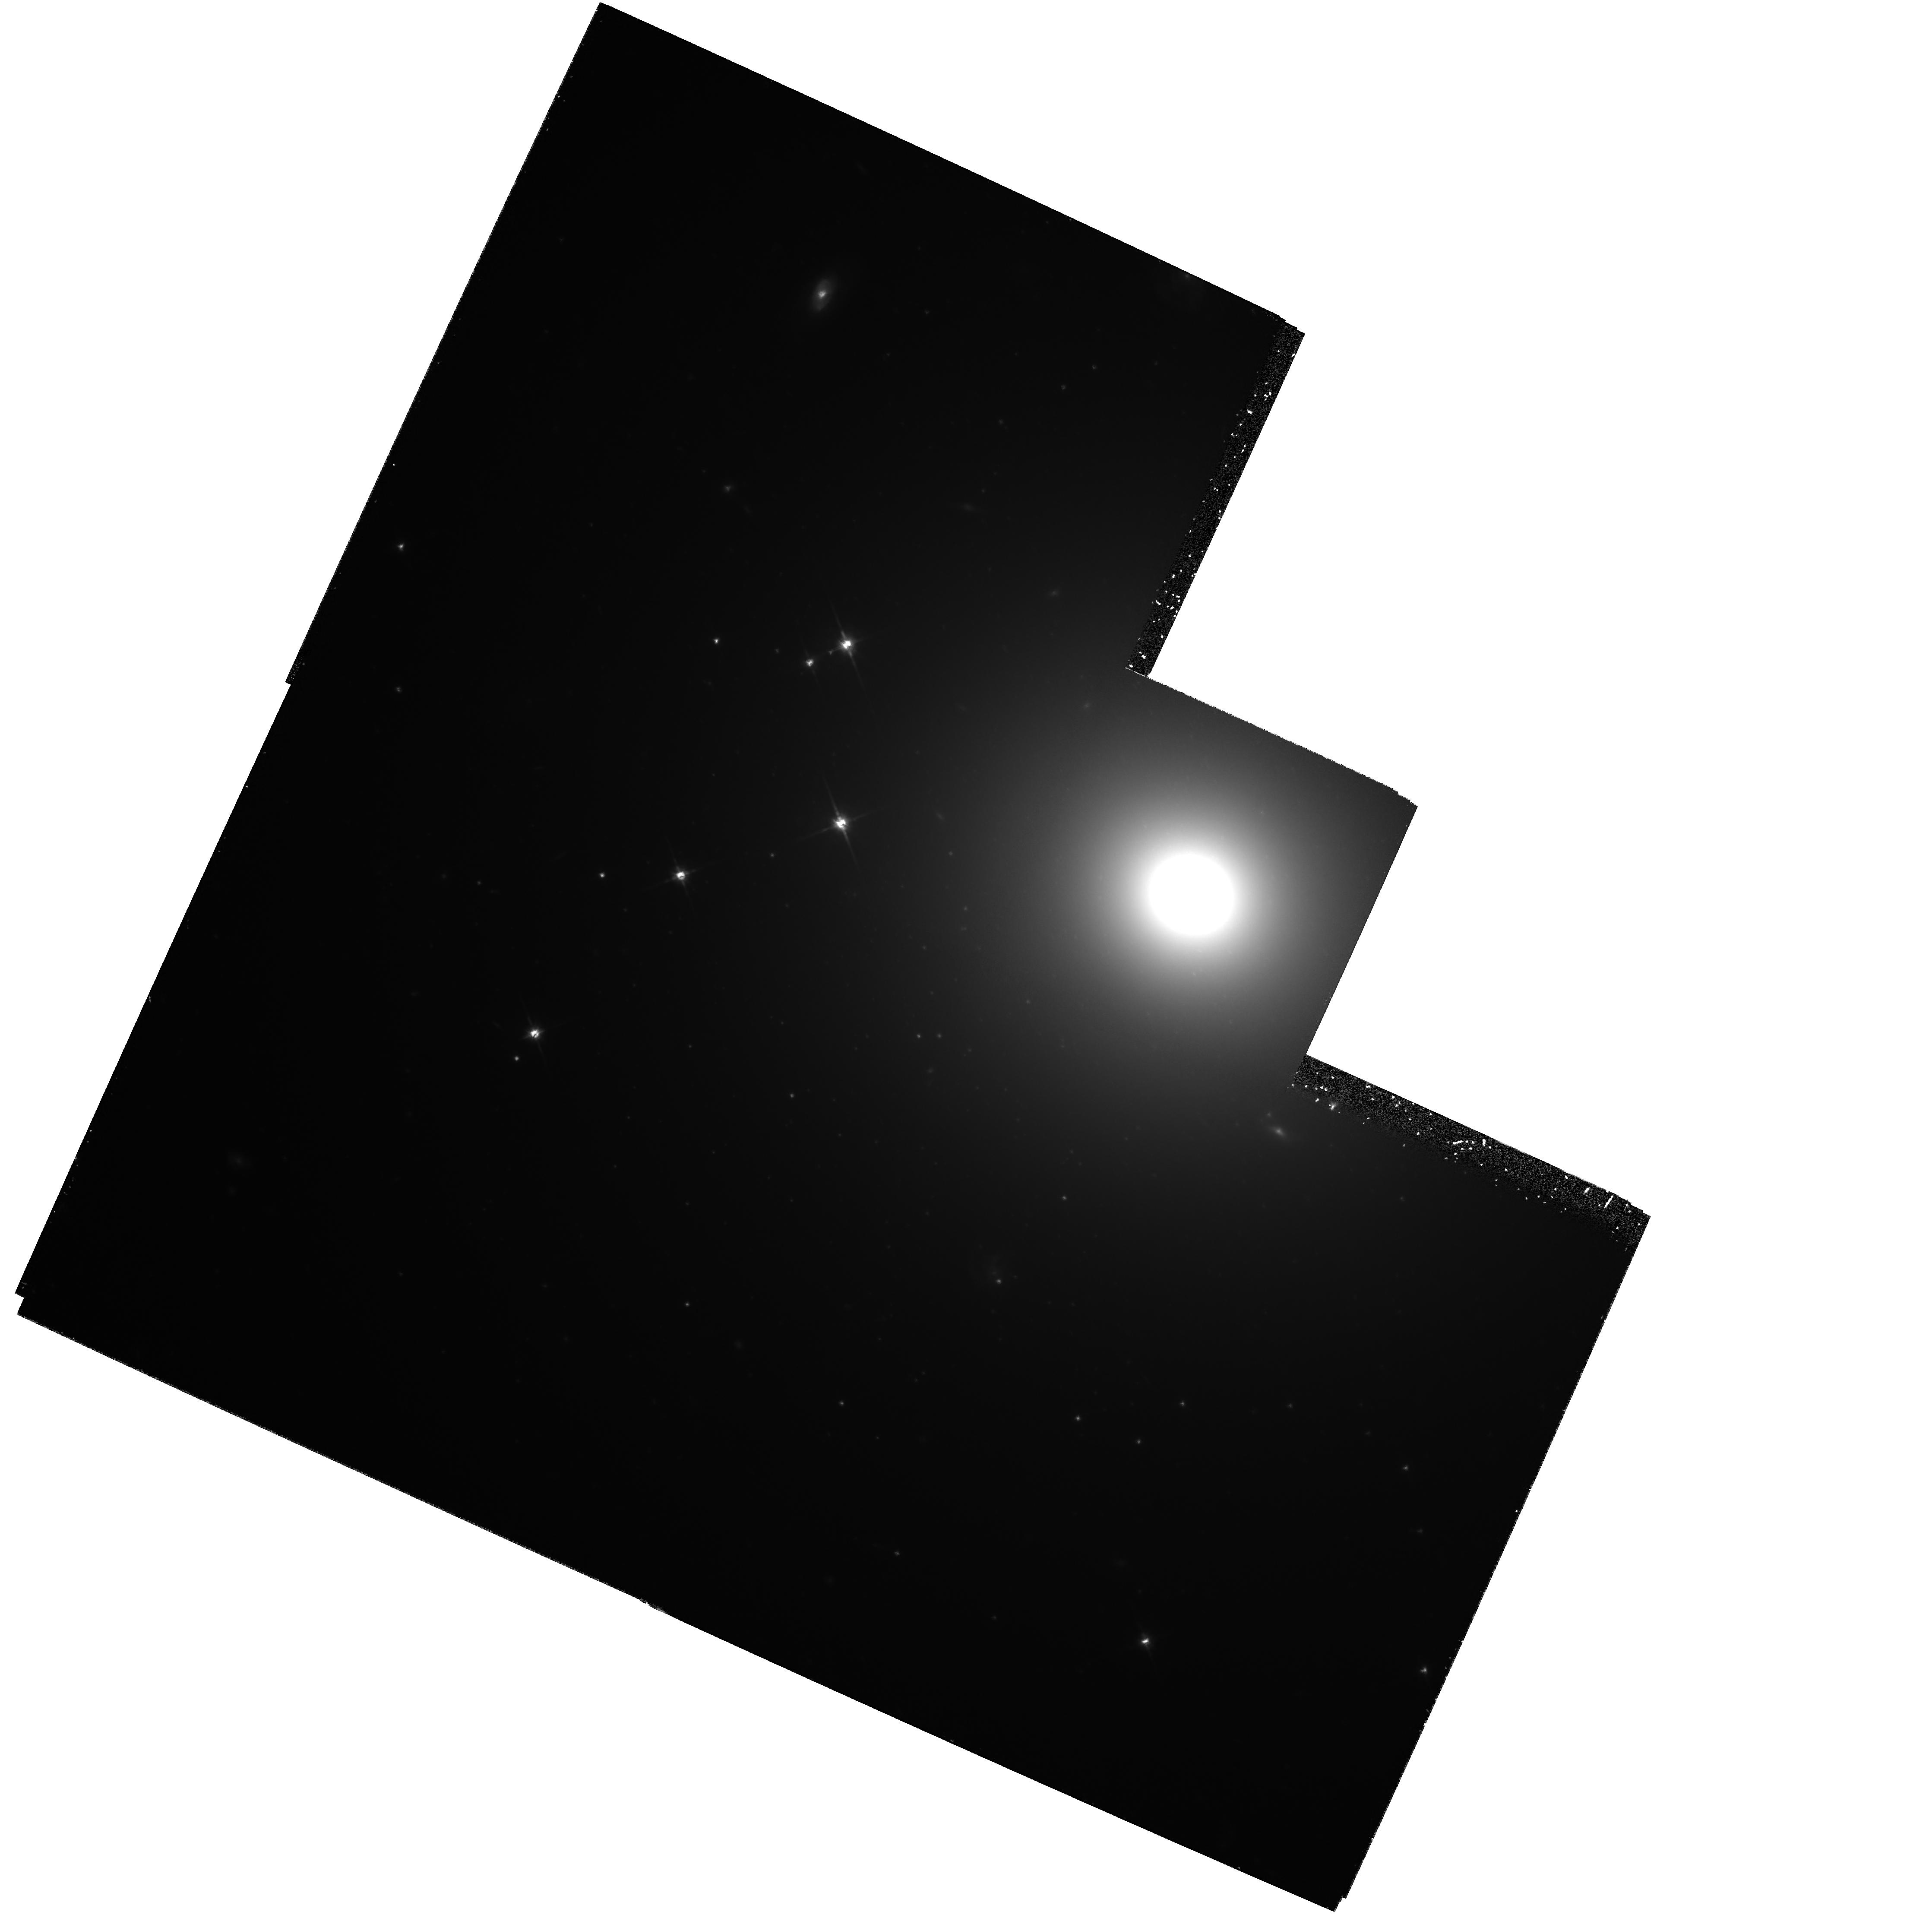
Target: ABELL3565-M1. Instrument: WFPC2/PC. Filter: F814W. Exposure: 3.2 h. Observation ID: hst_5910_03_wfpc2_pc_f814w_u2ve03

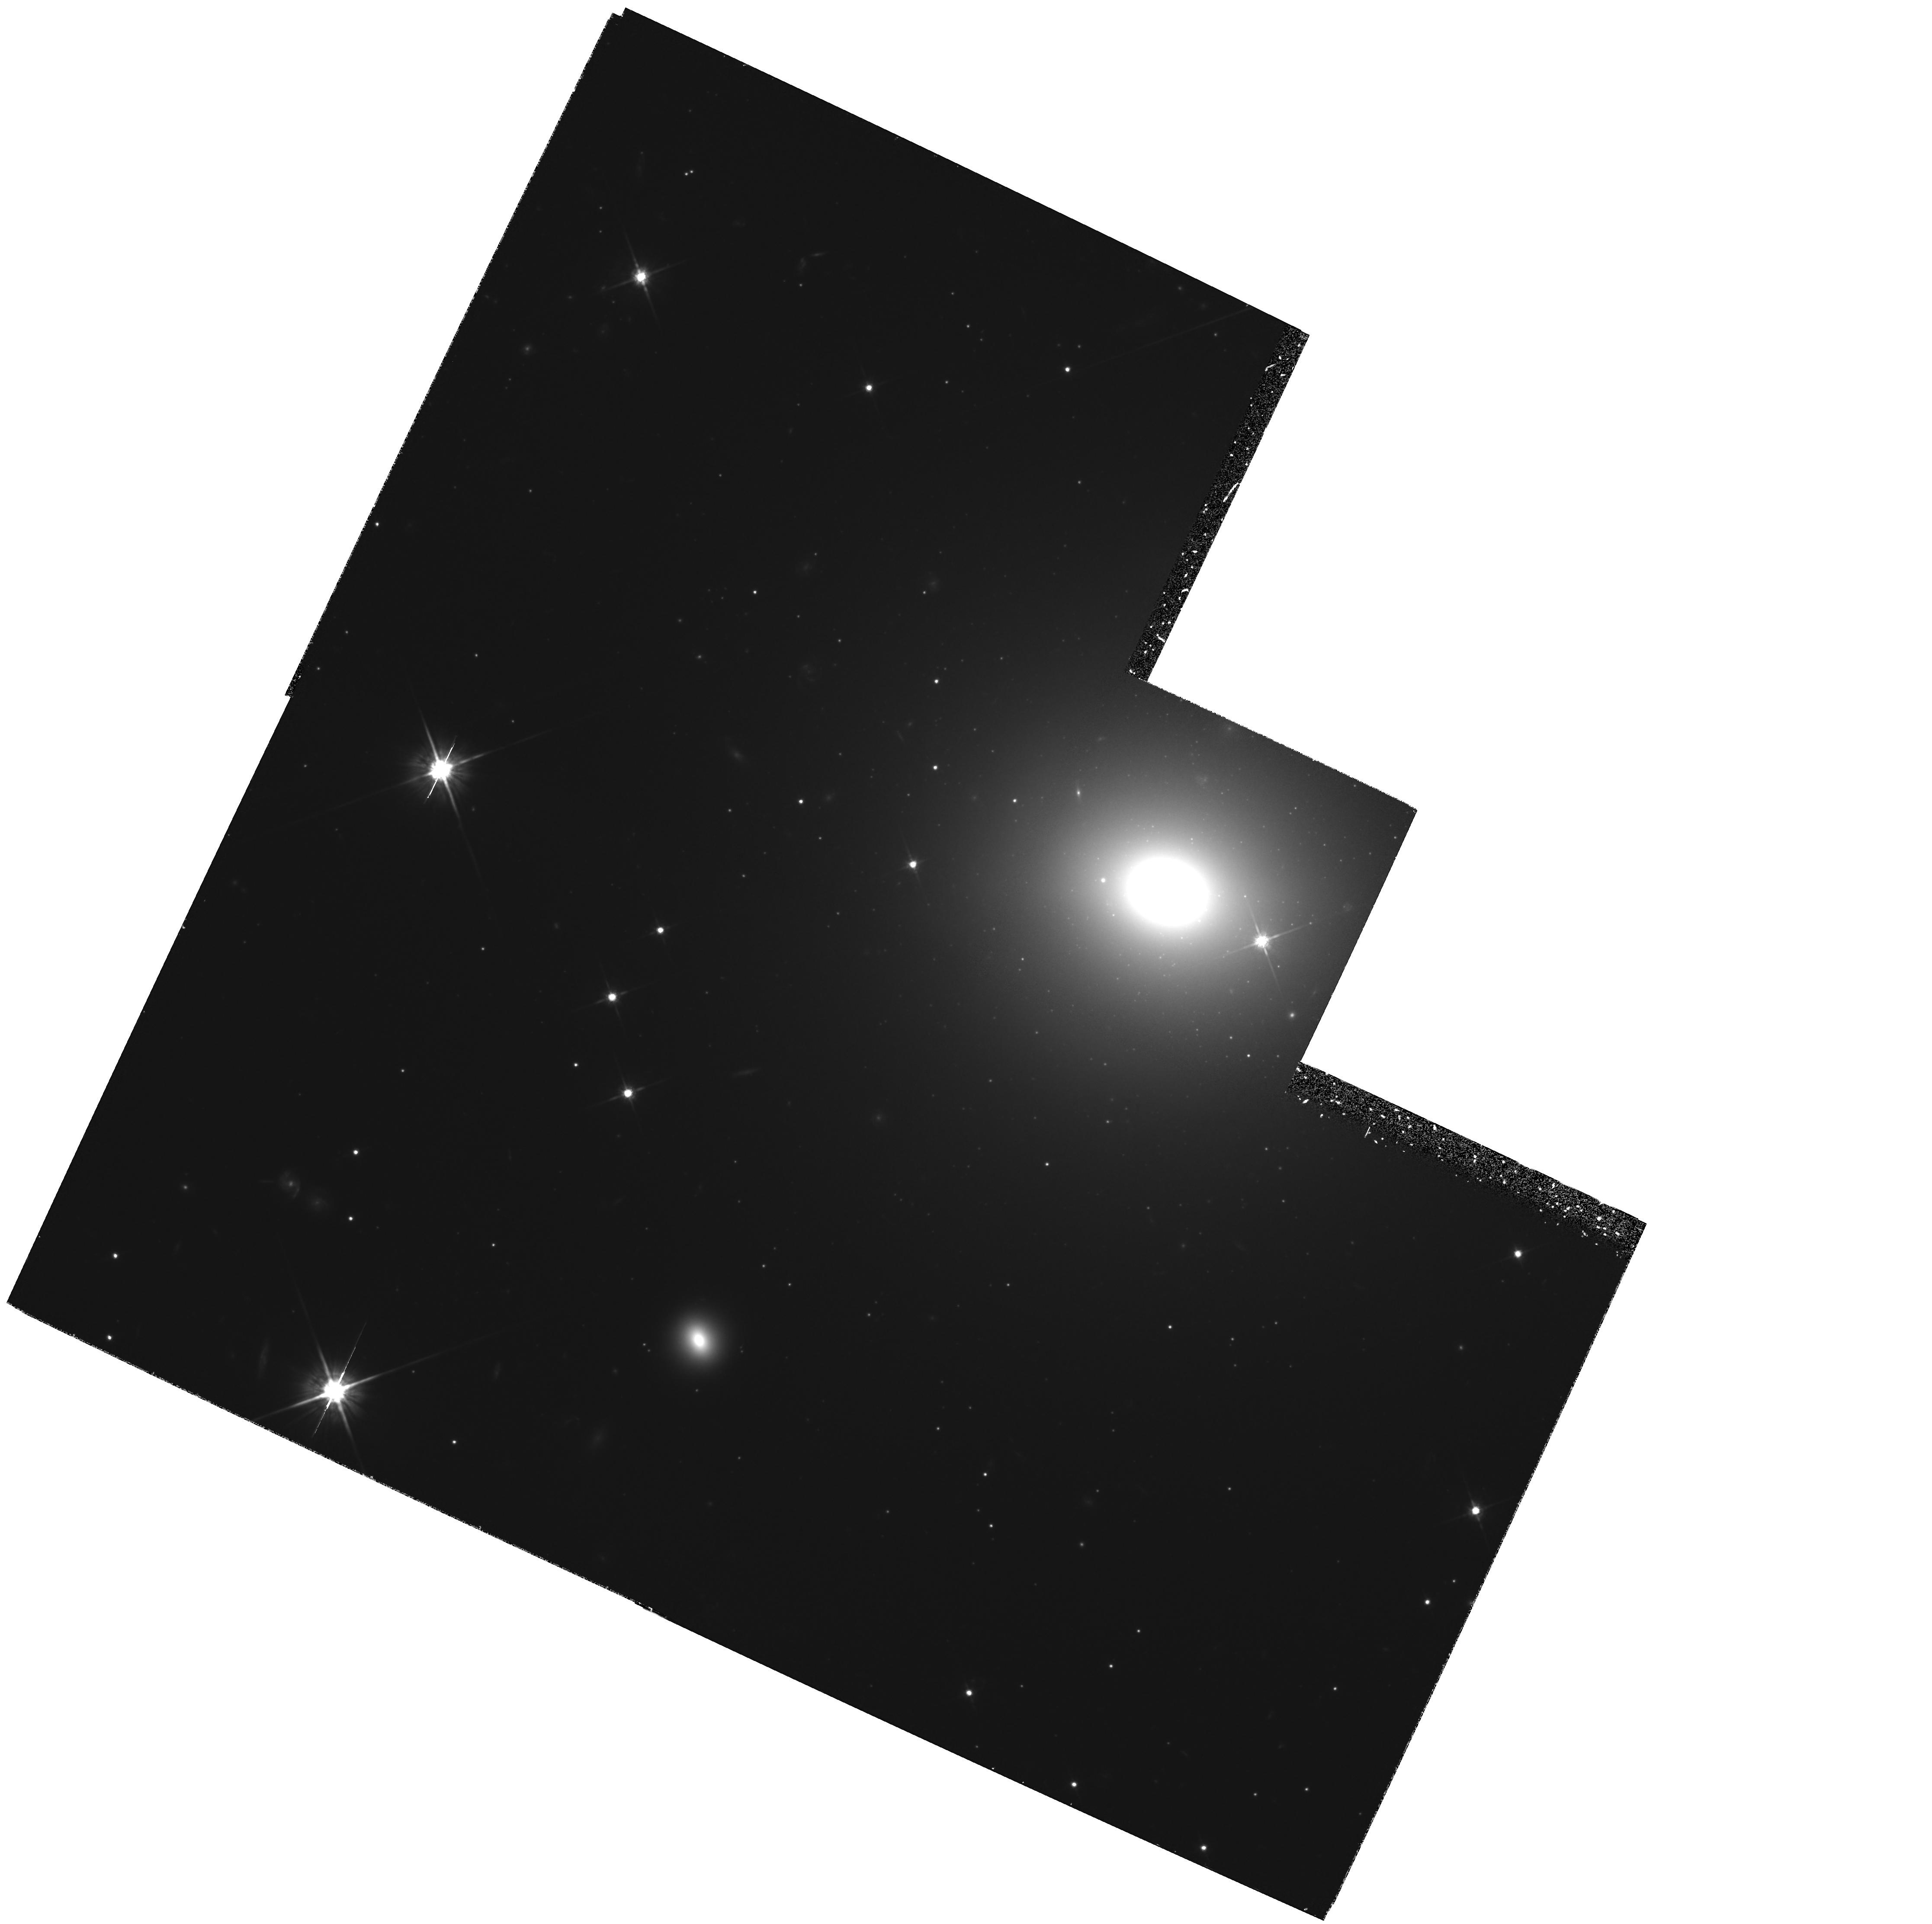
Target: ABELL3560-M1. Instrument: WFPC2/PC. Filter: F814W. Exposure: 2.6 h. Observation ID: hst_5910_02_wfpc2_pc_f814w_u2ve02

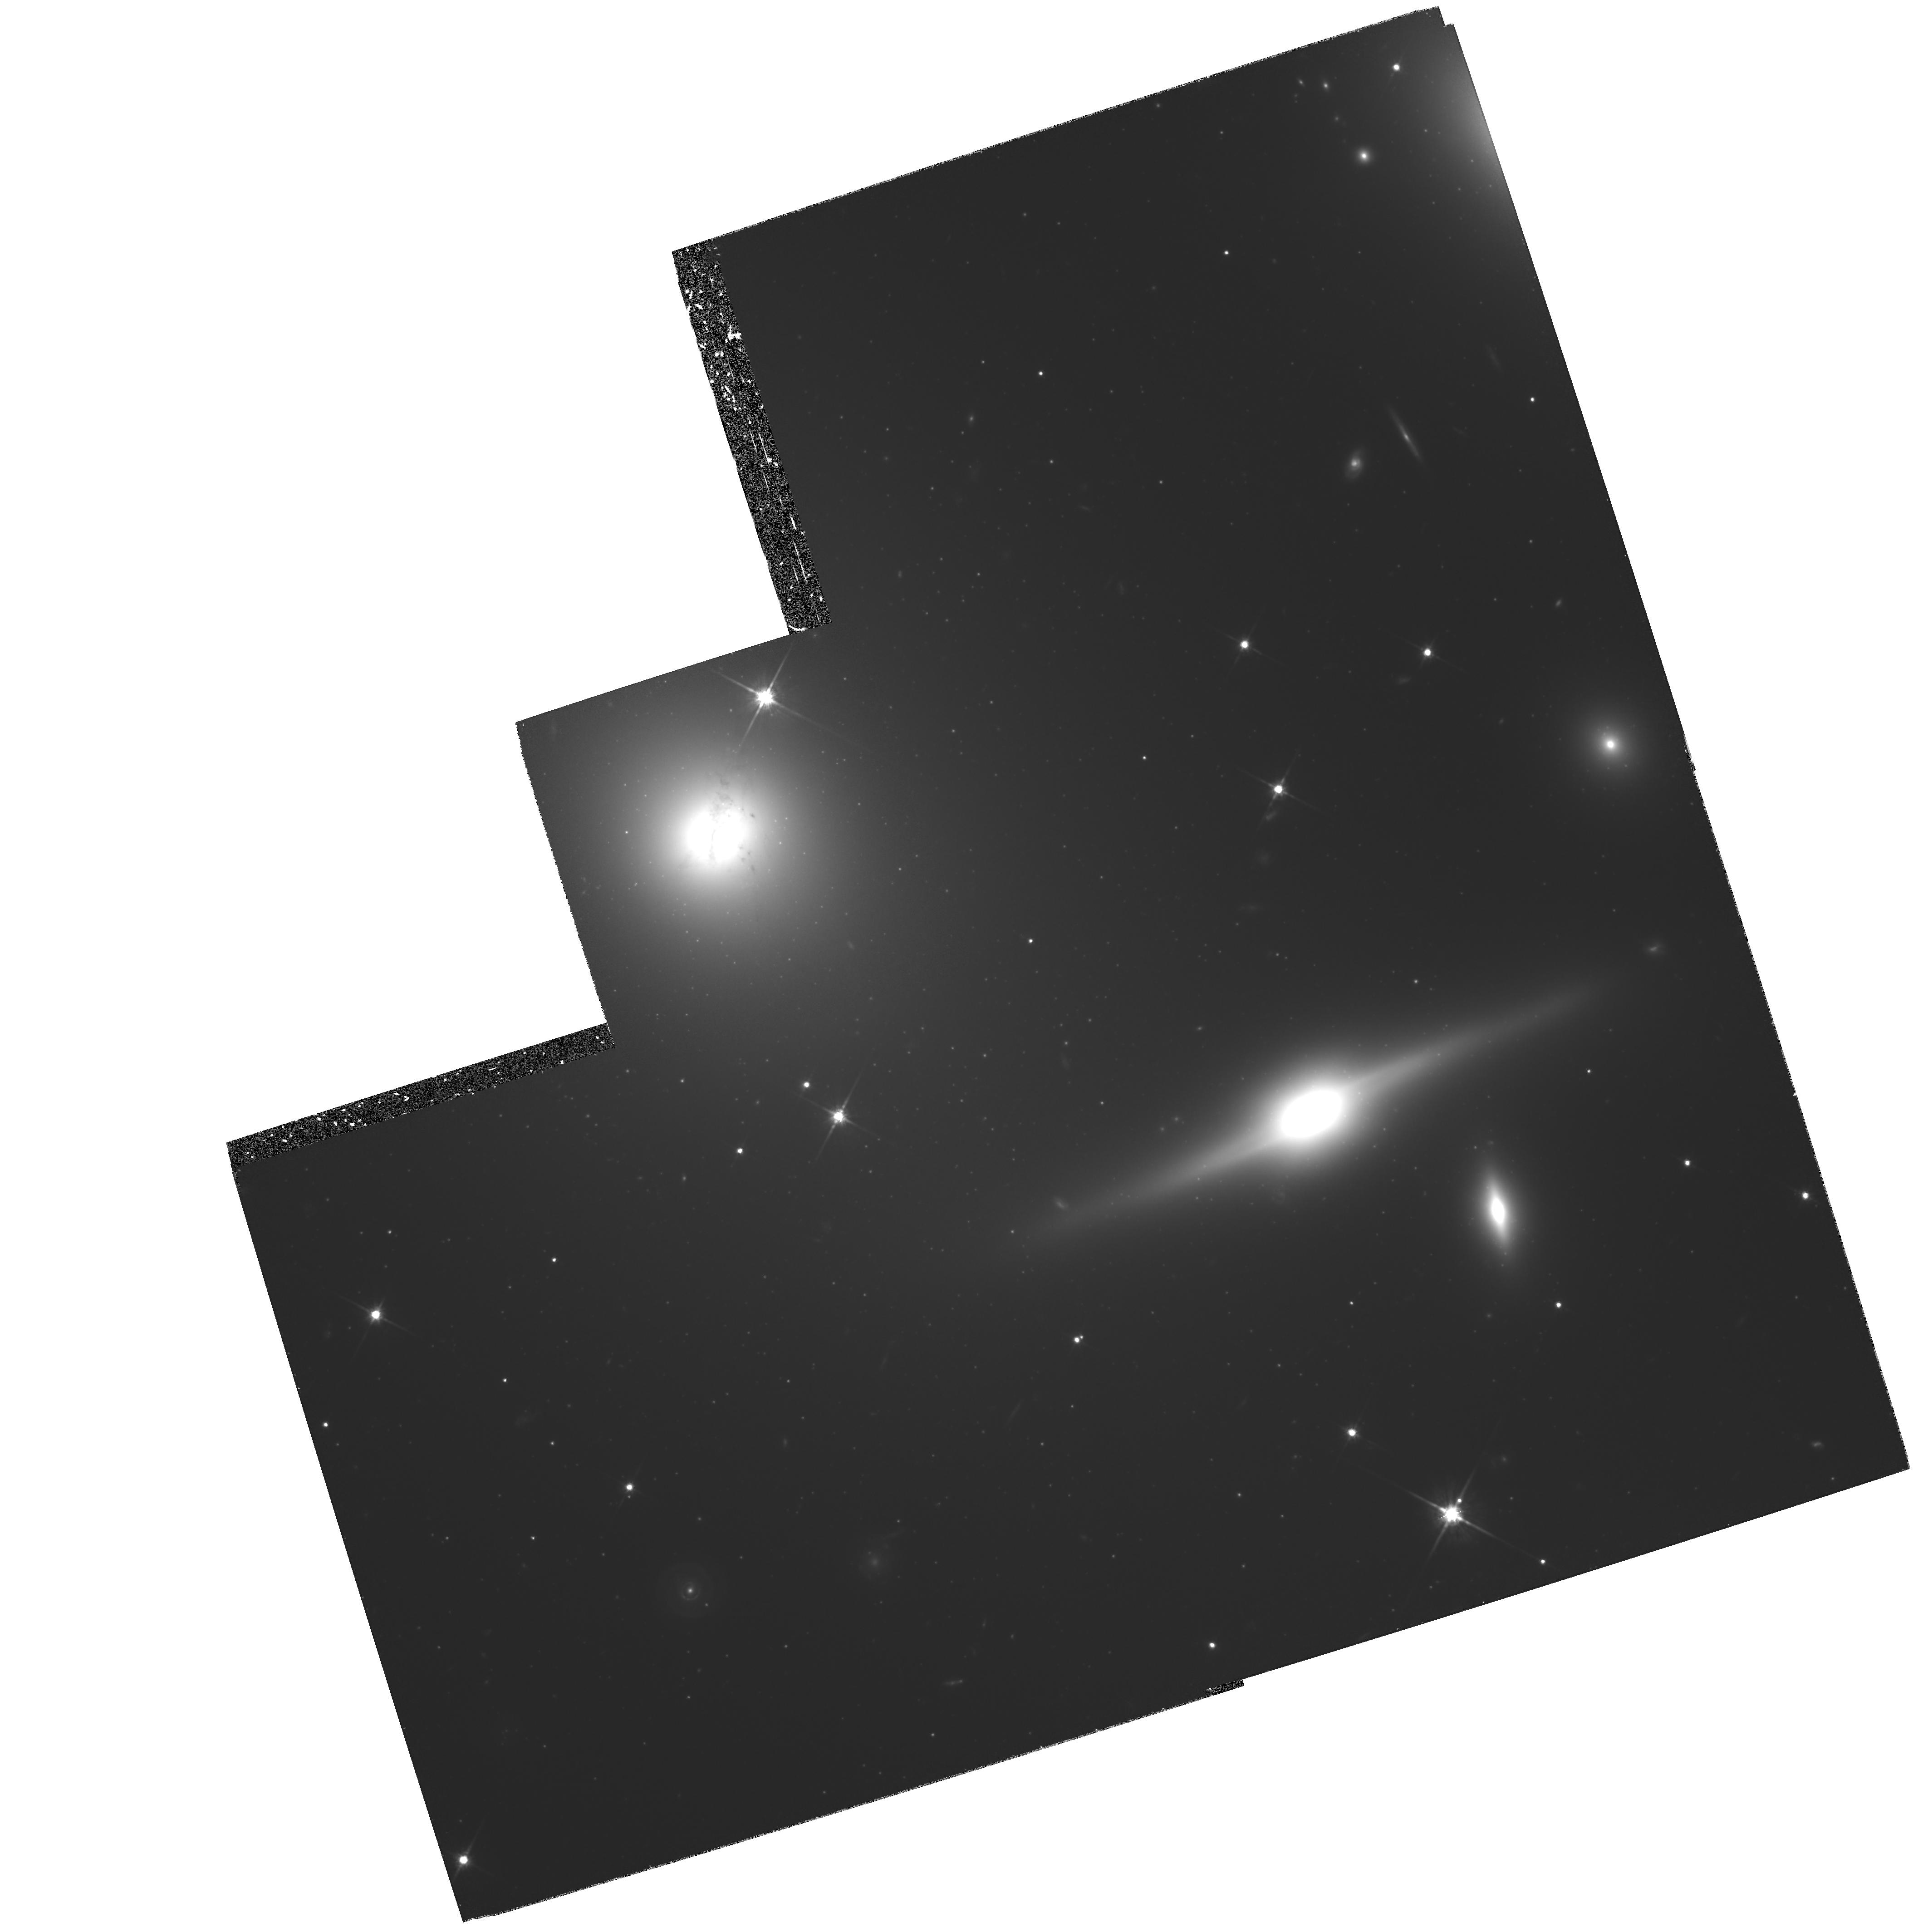
Target: ABELL0262-M1. Instrument: WFPC2/PC. Filter: F814W. Exposure: 4.6 h. Observation ID: hst_5910_01_wfpc2_pc_f814w_u2ve01

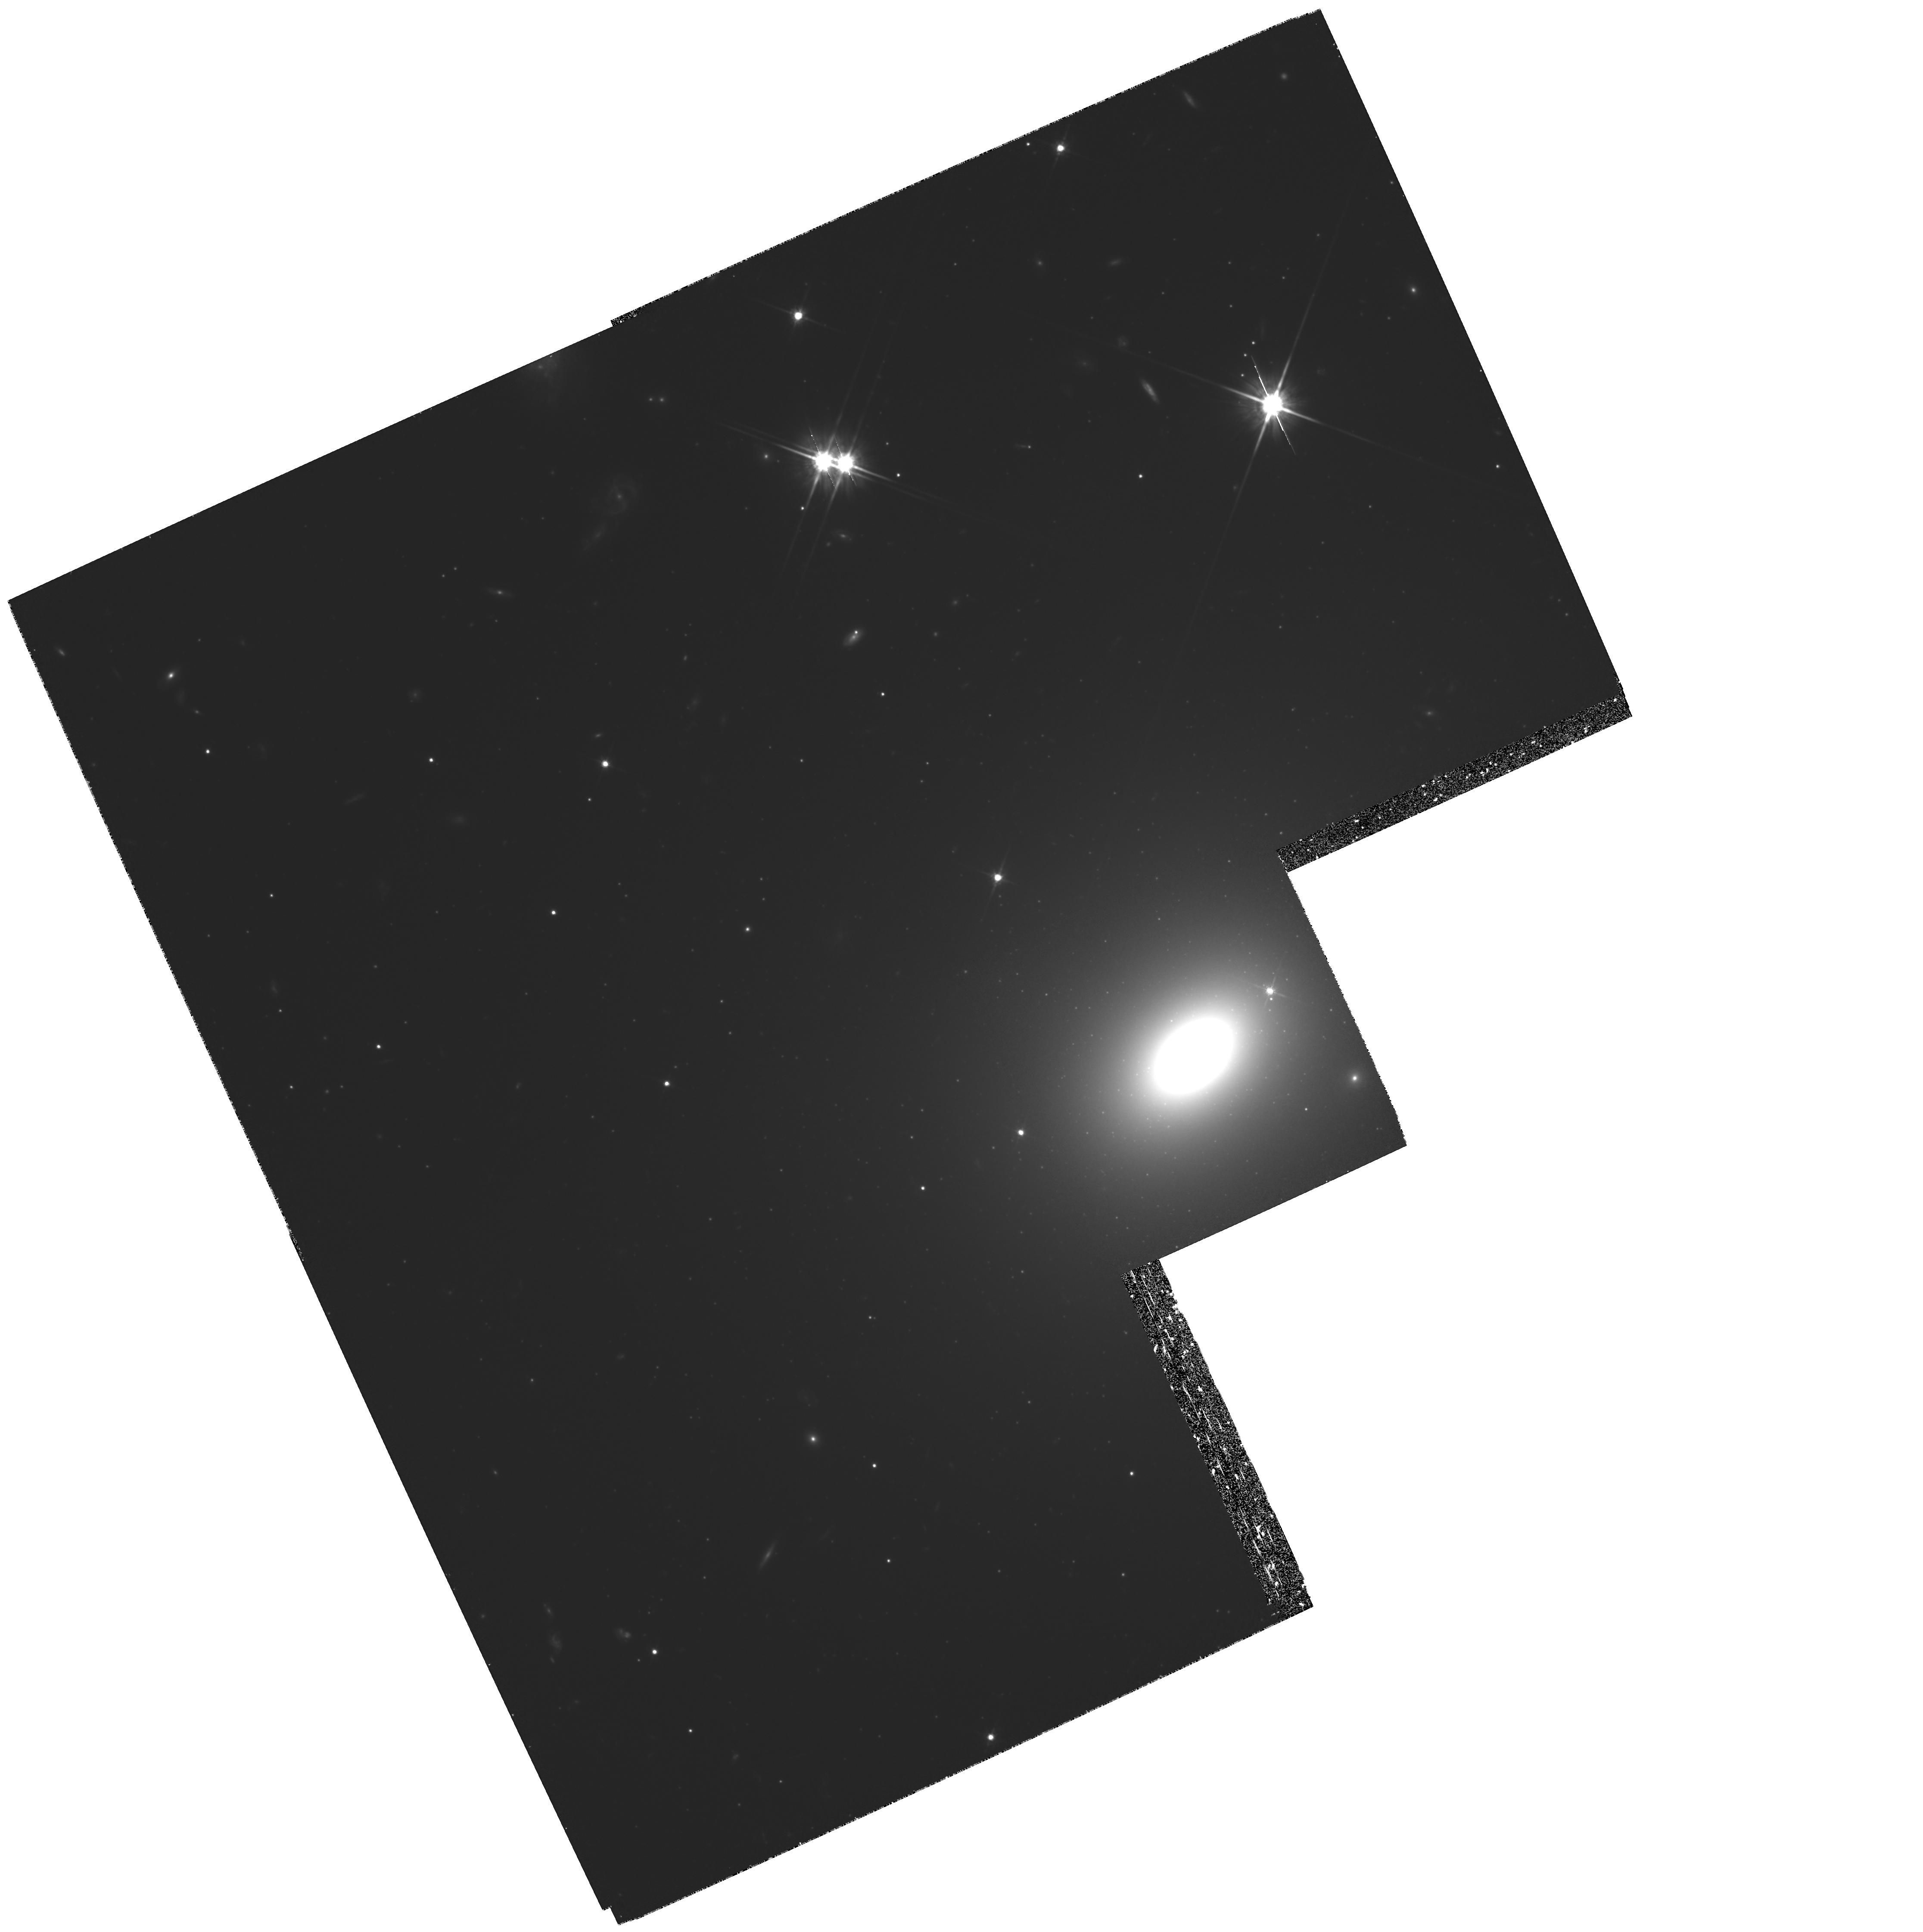
Target: ABELL3742-M1. Instrument: WFPC2/PC. Filter: F814W. Exposure: 4.6 h. Observation ID: hst_5910_04_wfpc2_pc_f814w_u2ve04

THE FAR-FIELD HUBBLE CONSTANT (PI: Lauer, Tod R.)

We request deep, near-IR (F814W) WFPC2 images of five nearby Brightest Cluster Galaxies (BCG) to calibrate the BCG Hubble diagram by the Surface Brightness Fluctuation (SBF) method. Lauer & Postman (1992) show that the BCG Hubble diagram measured out to 15,000 km s^-1 is highly linear. Calibration of the Hubble diagram zeropoint by SBF will thus yield an accurate far-field measure of H_0 based on the entire volume within 15,000 km s^-1, thus circumventing any strong biases caused by local peculiar velocity fields. This method of reaching the far field is contrasted with those using distance ratios between Virgo and Coma, or any other limited sample of clusters. HST is required as the ground-based SBF method is limited to <3,000 km s^-1. The high spatial resolution of HST allows precise measurement of the SBF signal at large distances, and allows easy recognition of globular clusters, background galaxies, and dust clouds in the BCG images that must be removed prior to SBF detection. The proposing team developed the SBF method, the first BCG Hubble diagram based on a full-sky, volume-limited BCG sample, played major roles in the calibration of WFPC and WFPC2, and are conducting observations of local galaxies that will validate the SBF zeropoint (through GTO programs). This work uses the SBF method to tie both the Cepheid and Local Group giant-branch distances generated by HST to the large scale Hubble flow, which is most accurately traced by BCGs.